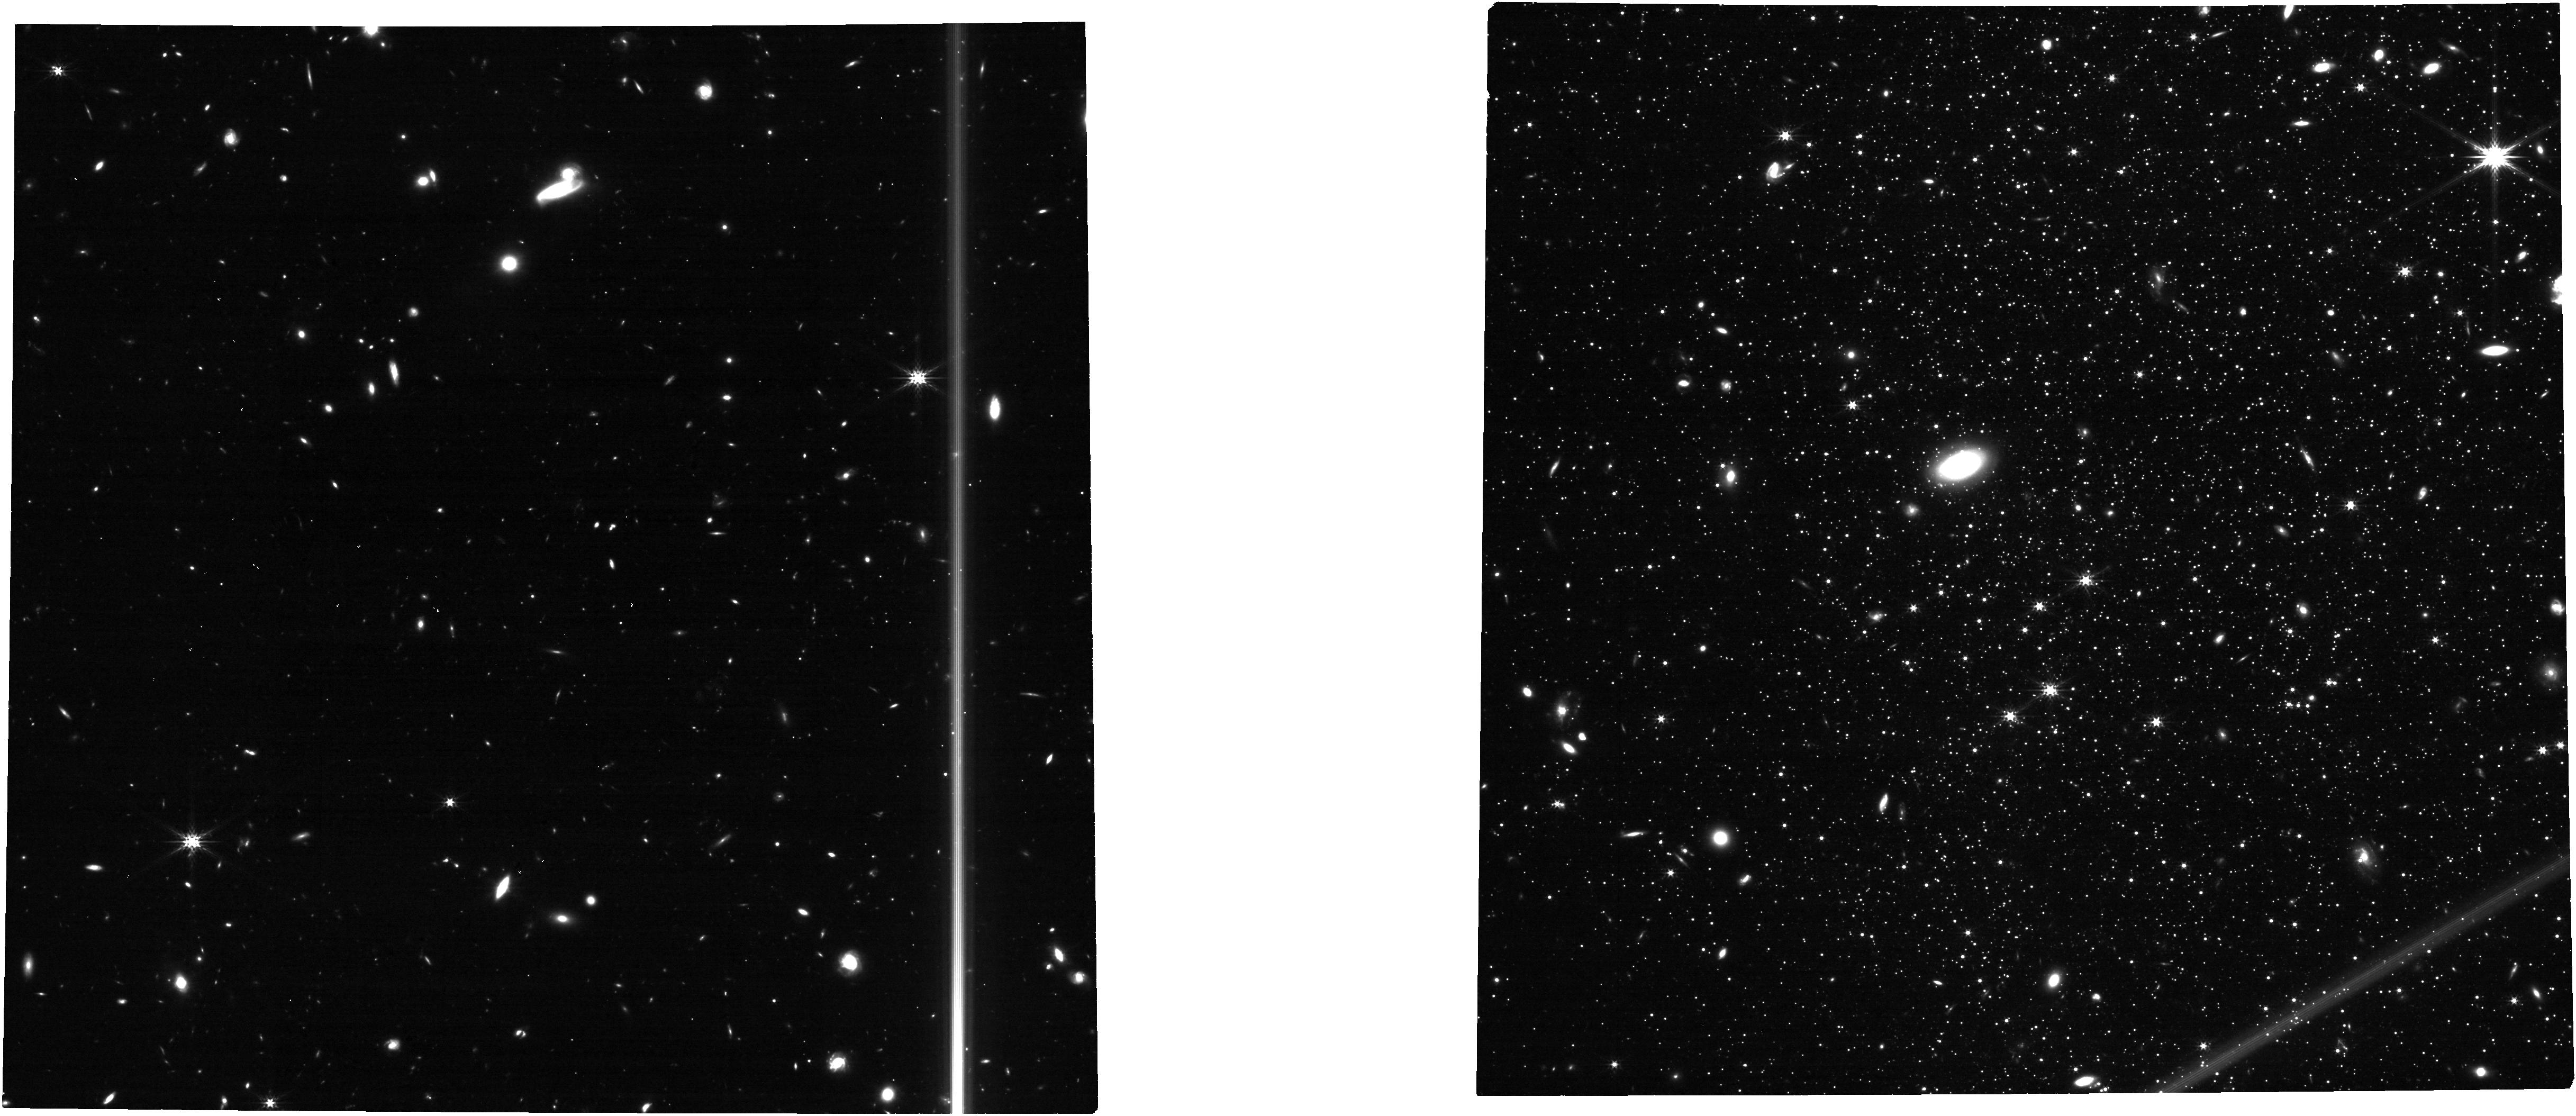
Target: LEO-A. Instrument: NIRCAM. Filter: F277W. Exposure: 29 min. Observation ID: jw04783-o006_t006_nircam_clear-f277w

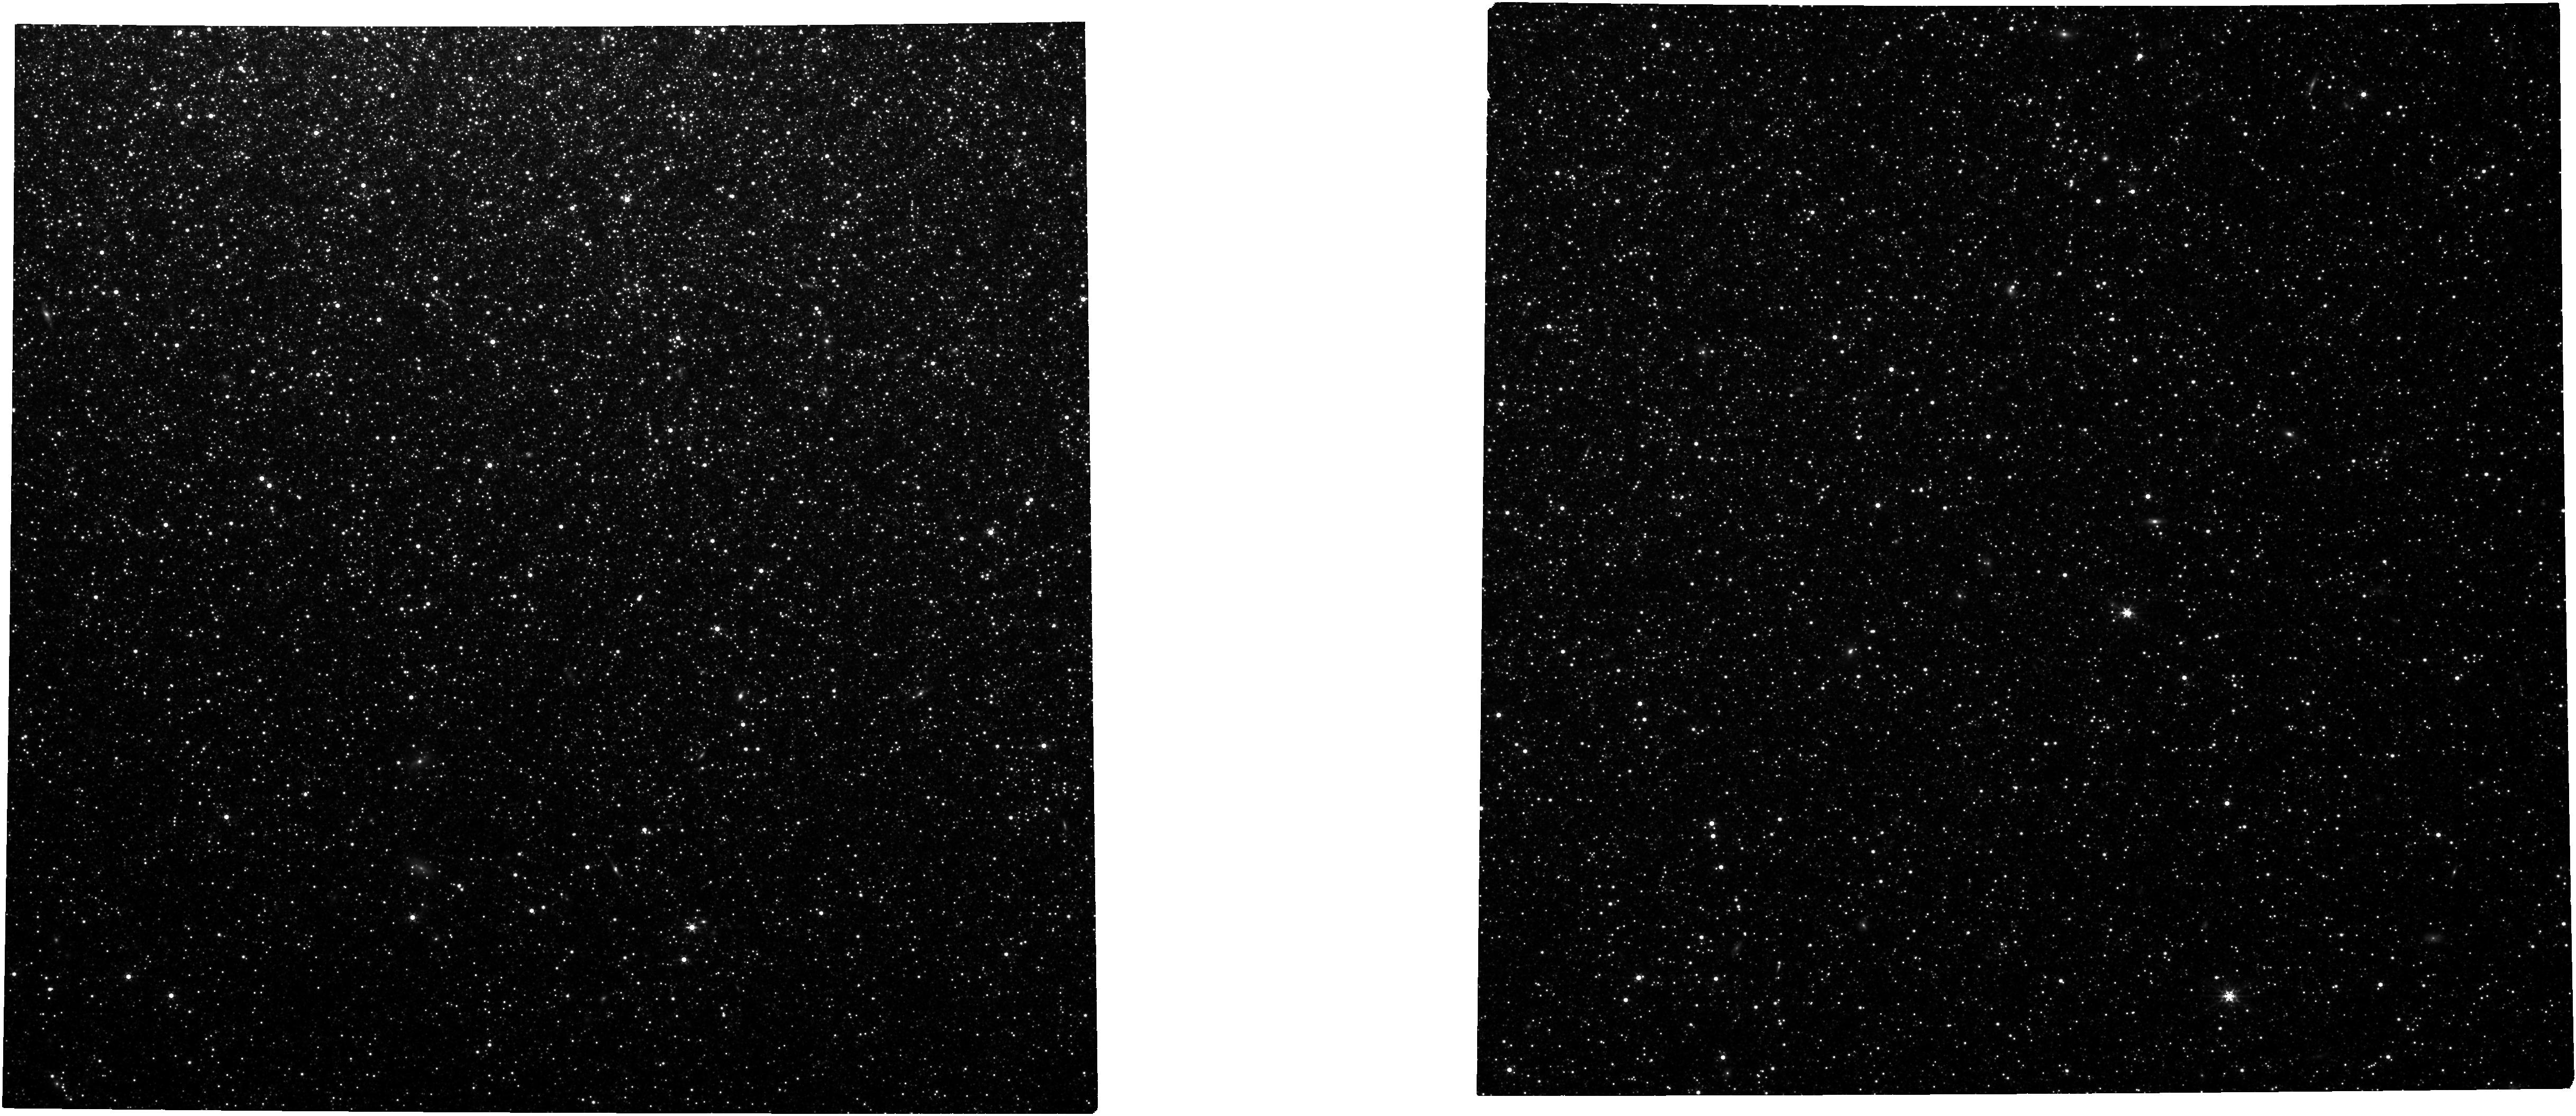
Target: NGC-205. Instrument: NIRCAM. Filter: F356W. Exposure: 34 min. Observation ID: jw04783-o003_t003_nircam_clear-f356w

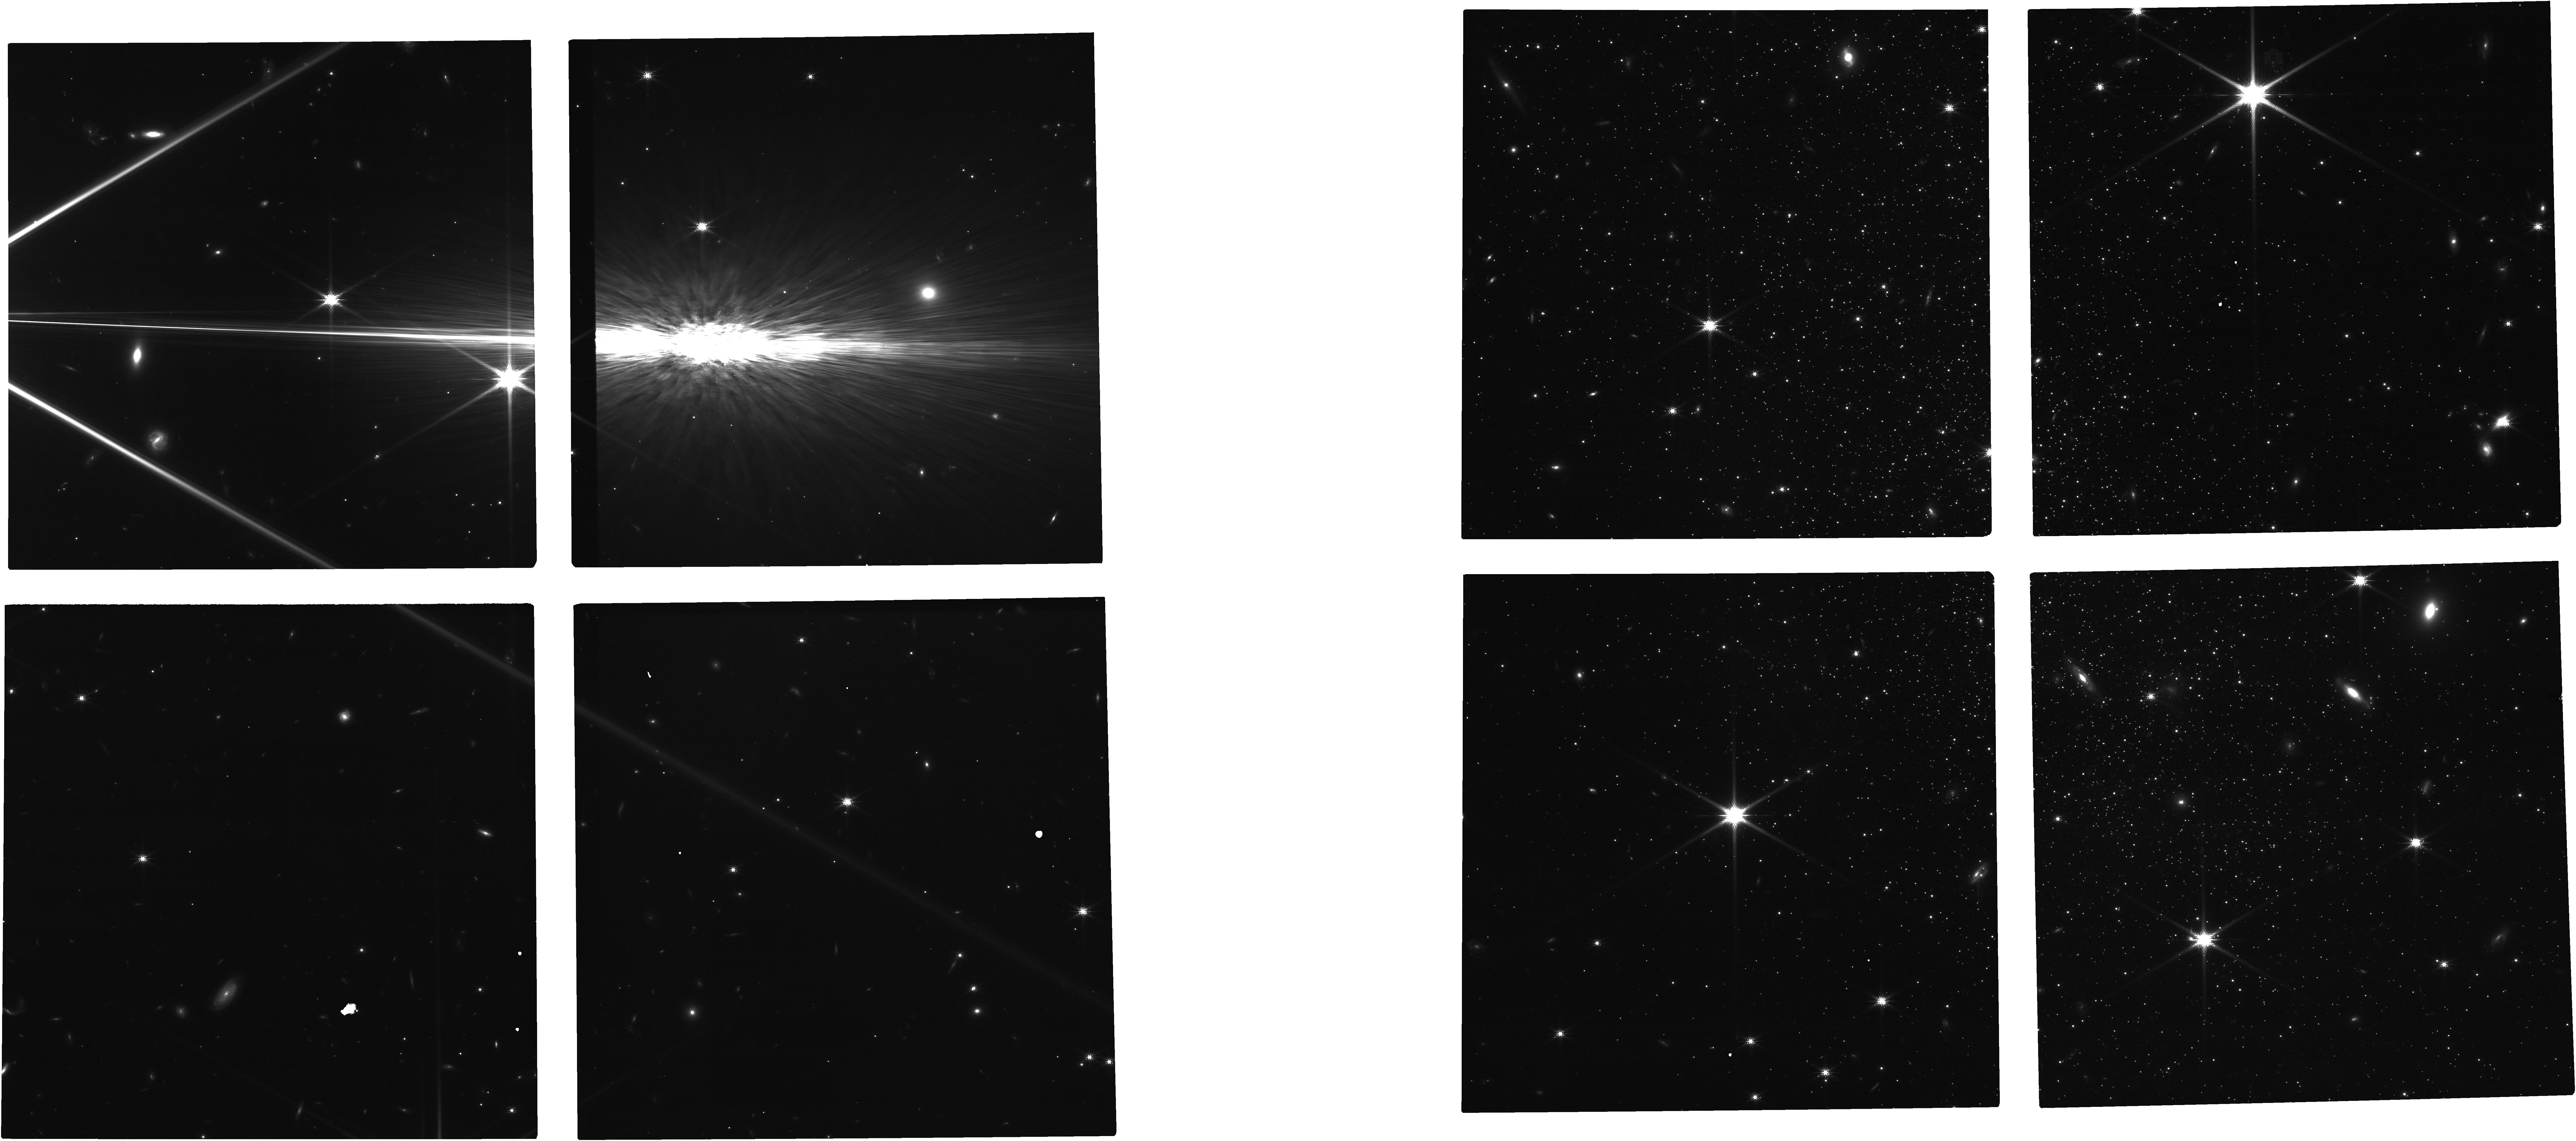
Target: AQUARIUS-DIRR. Instrument: NIRCAM. Filter: F150W. Exposure: 49 min. Observation ID: jw04783-o004_t004_nircam_clear-f150w

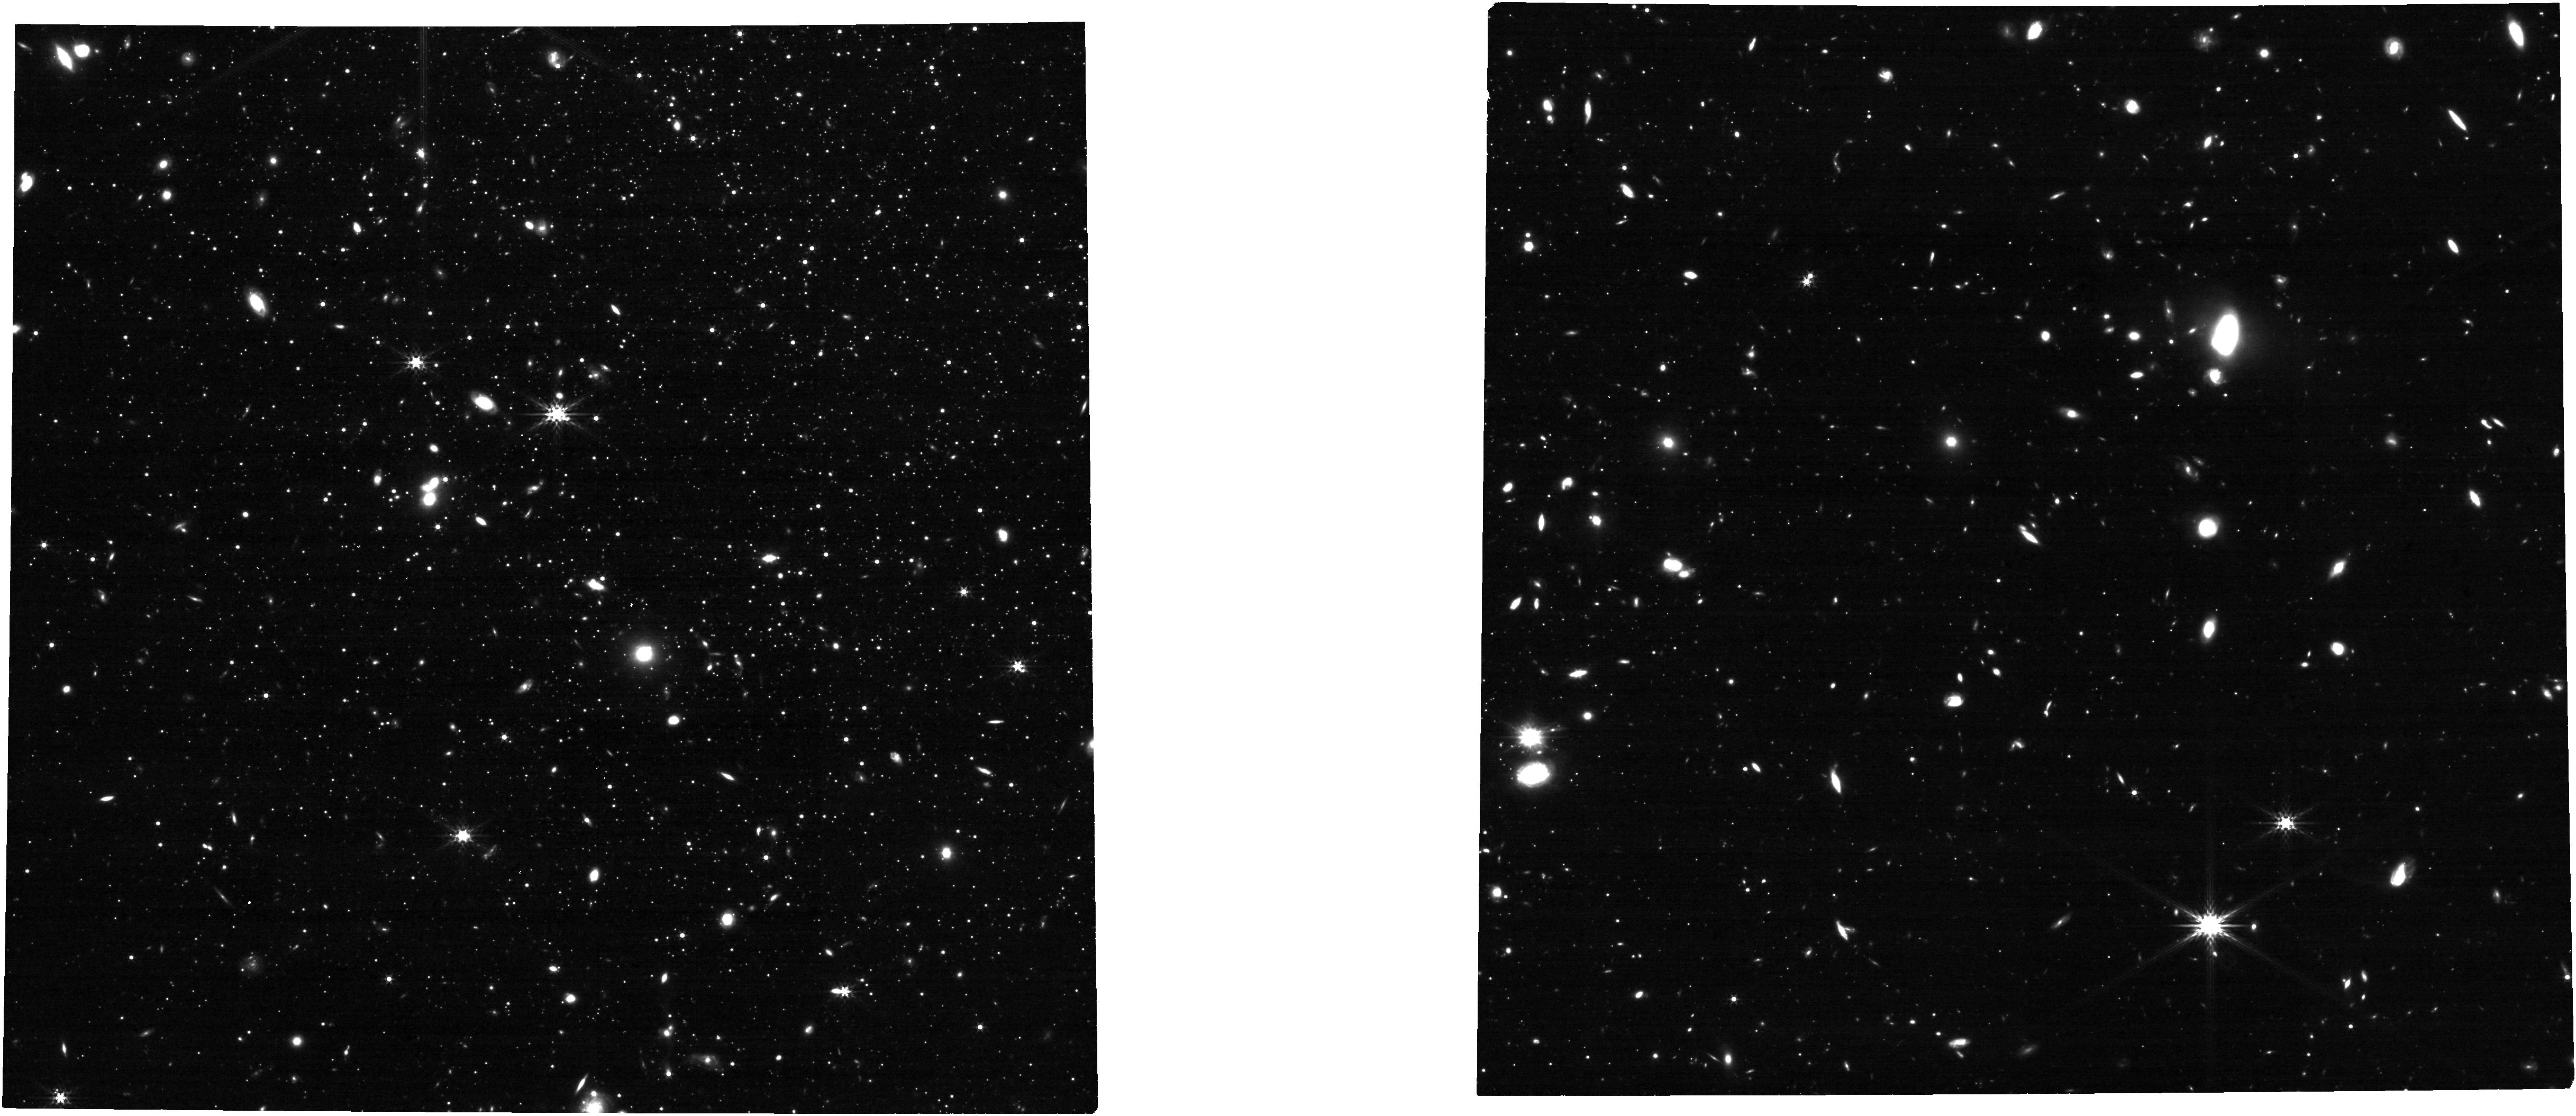
Target: CETUS-DSPH. Instrument: NIRCAM. Filter: F356W. Exposure: 26 min. Observation ID: jw04783-o007_t007_nircam_clear-f356w

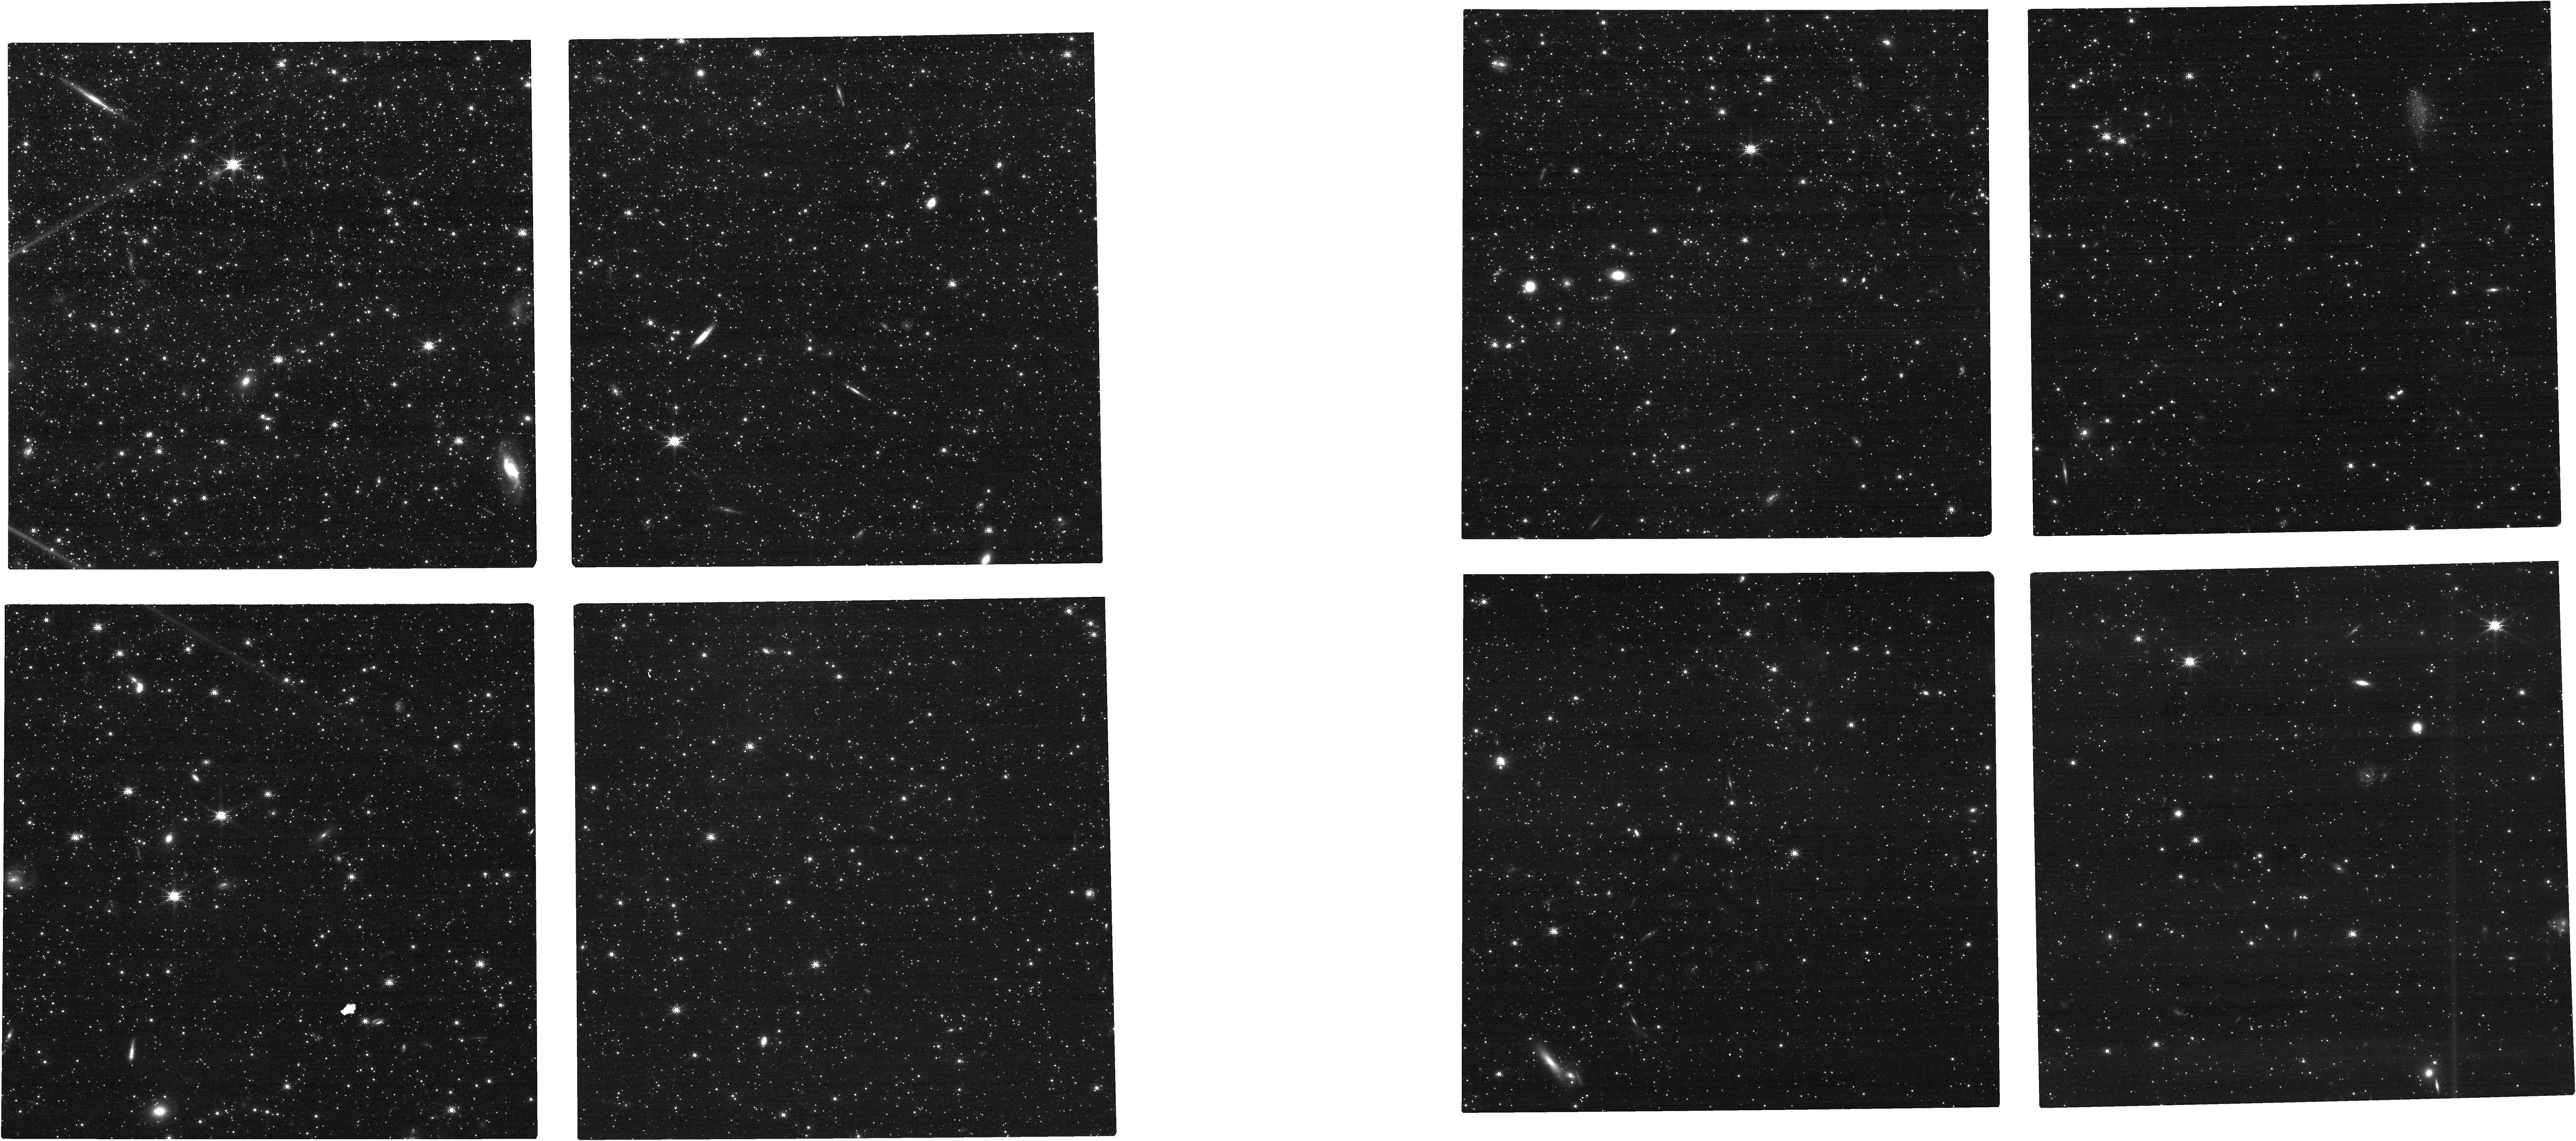
Target: IC-1613. Instrument: NIRCAM. Filter: F150W. Exposure: 23 min. Observation ID: jw04783-o008_t008_nircam_clear-f150w

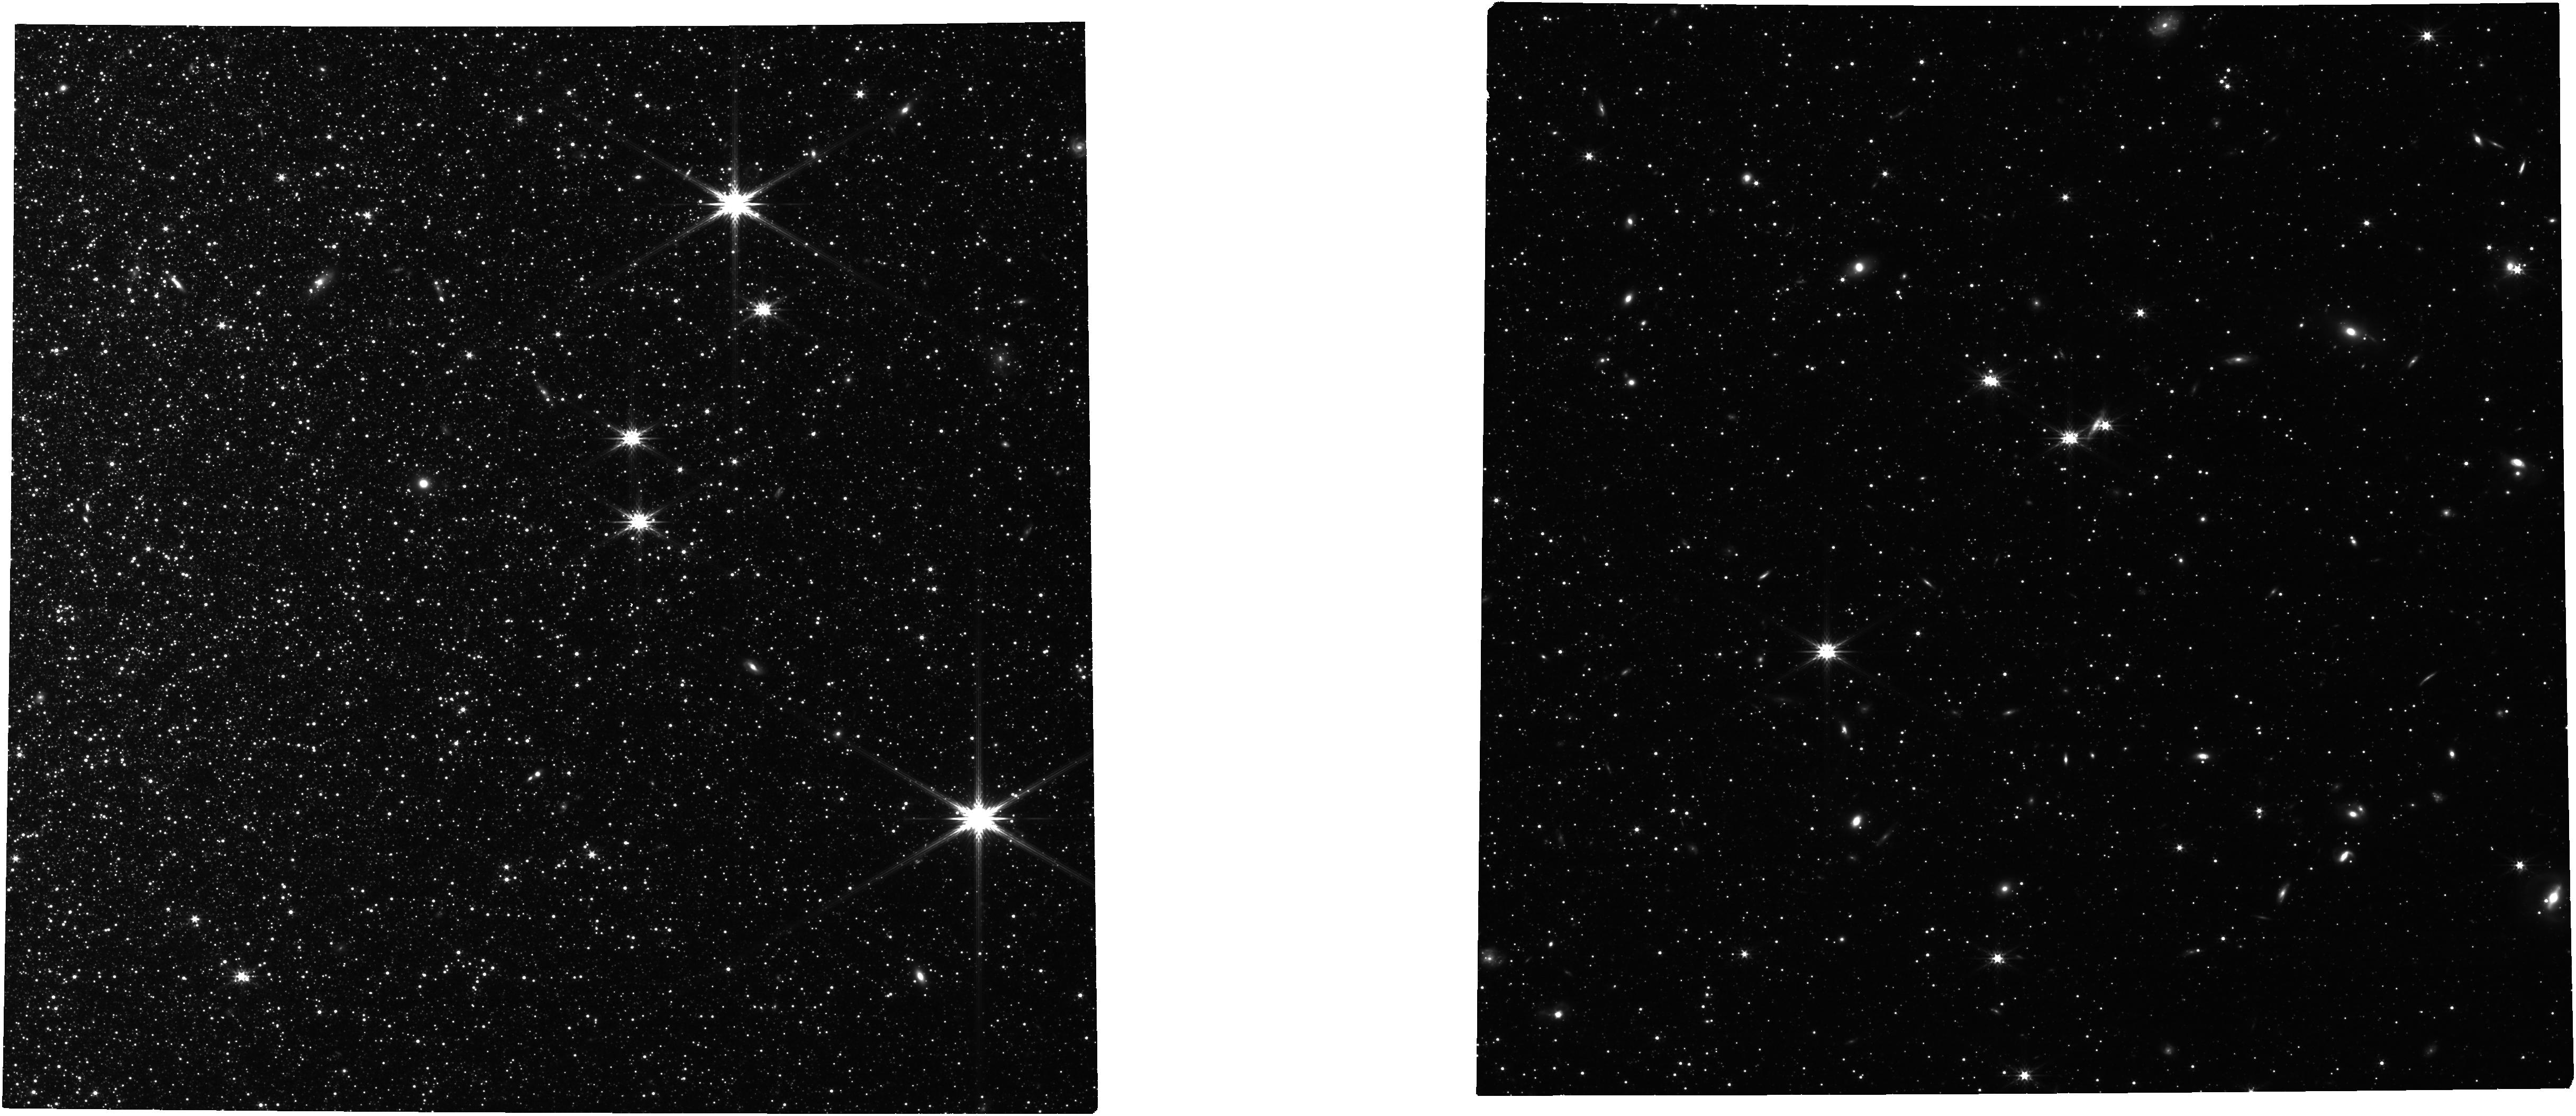
Target: NGC-185. Instrument: NIRCAM. Filter: F277W. Exposure: 23 min. Observation ID: jw04783-o002_t002_nircam_clear-f277w

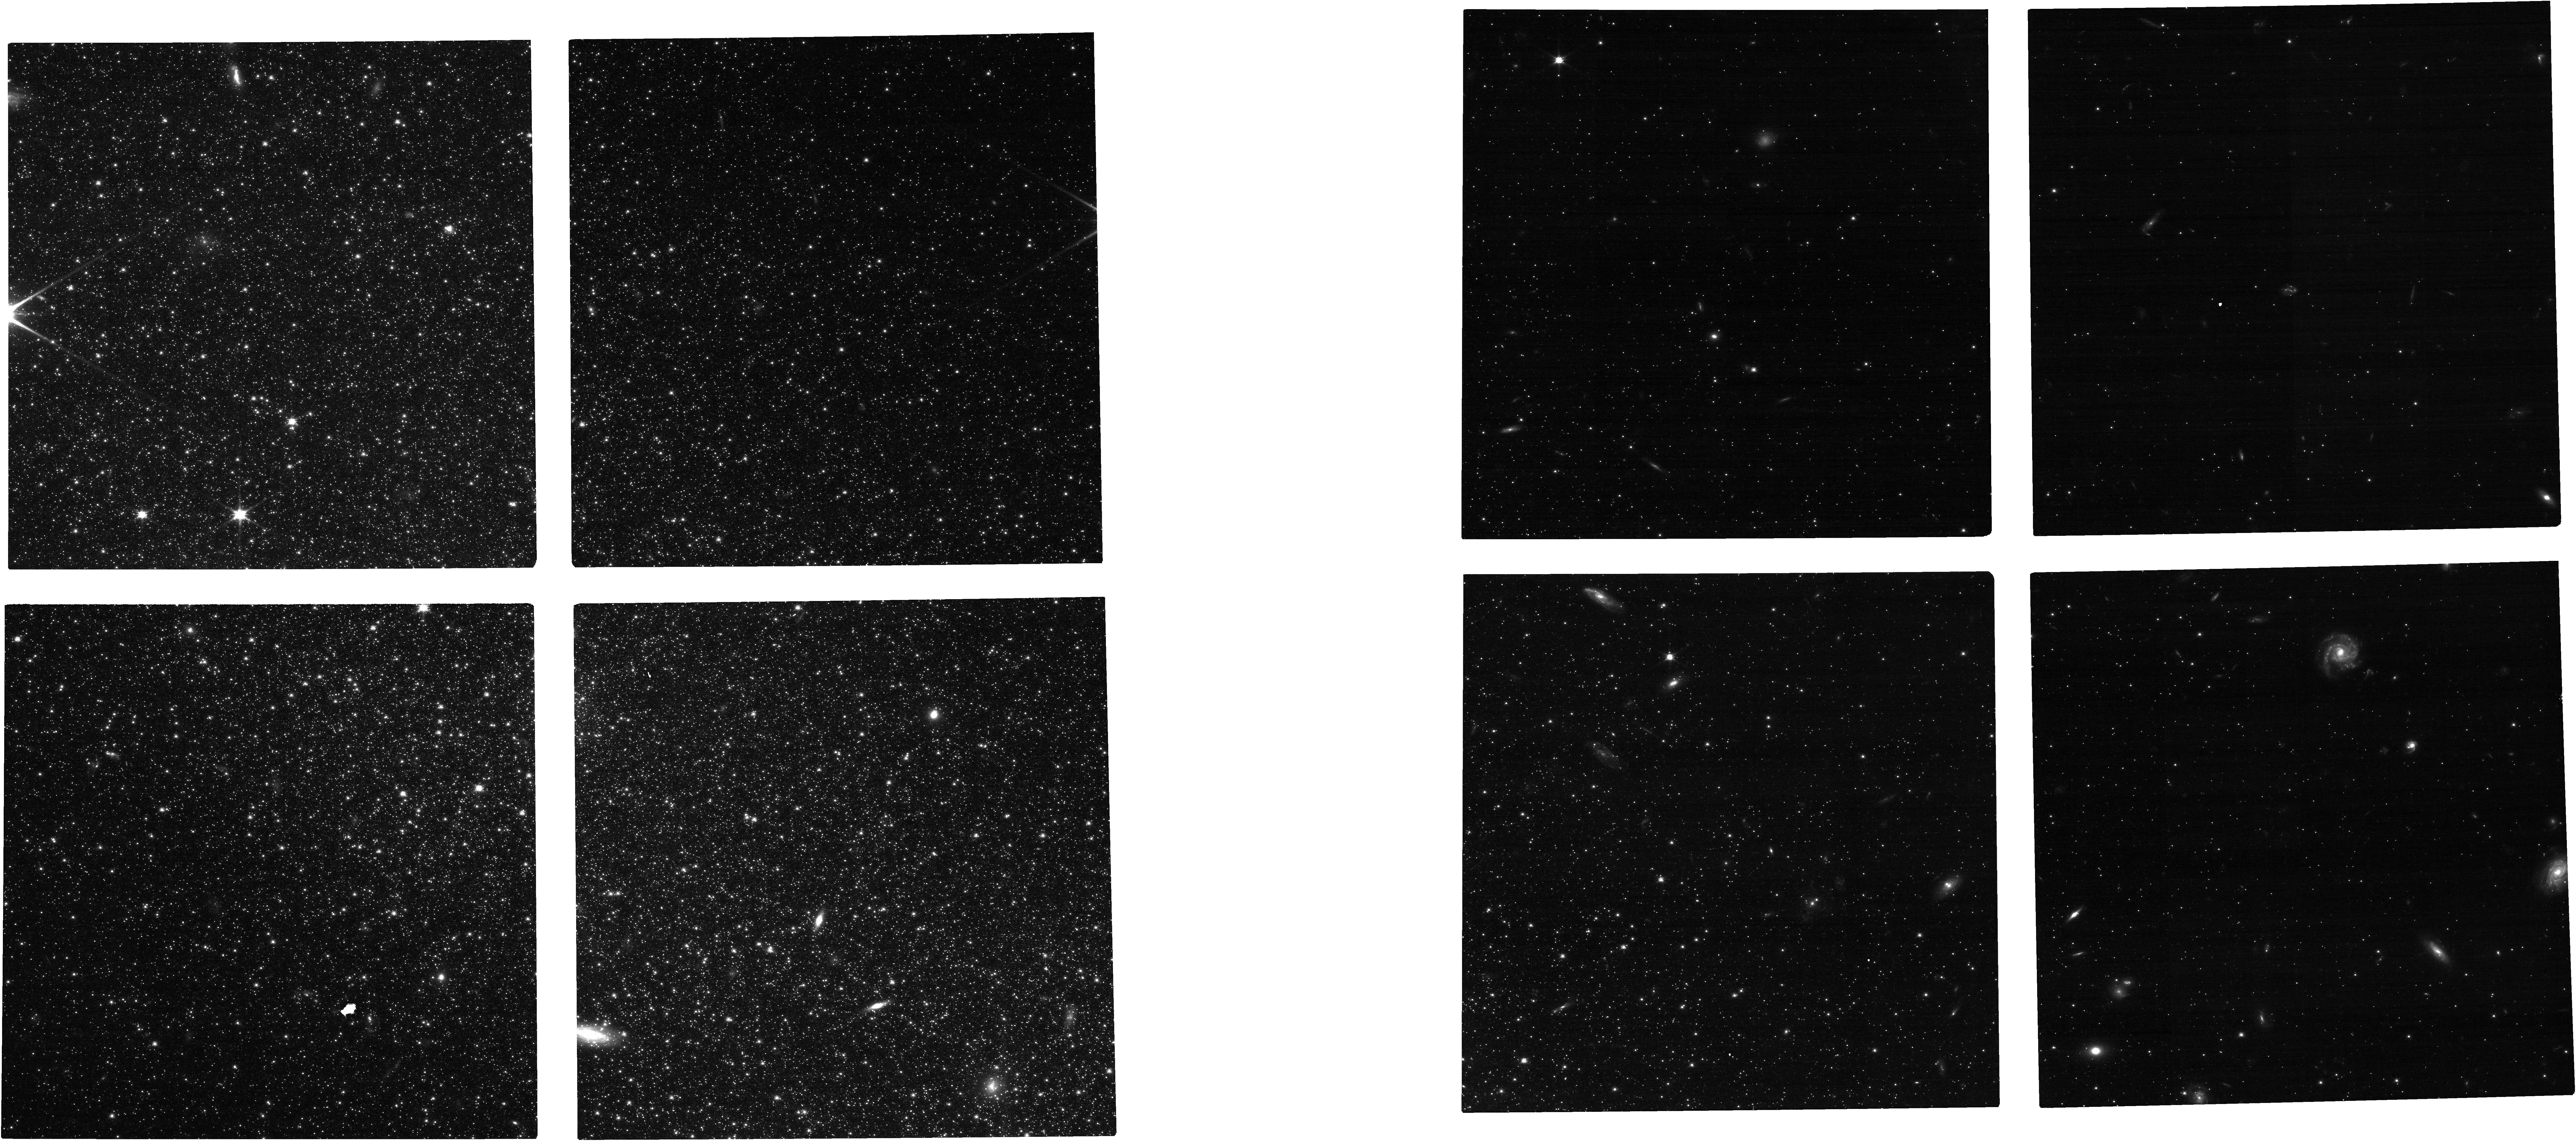
Target: PEGASUS-DIRR. Instrument: NIRCAM. Filter: F090W. Exposure: 28 min. Observation ID: jw04783-o005_t005_nircam_clear-f090w

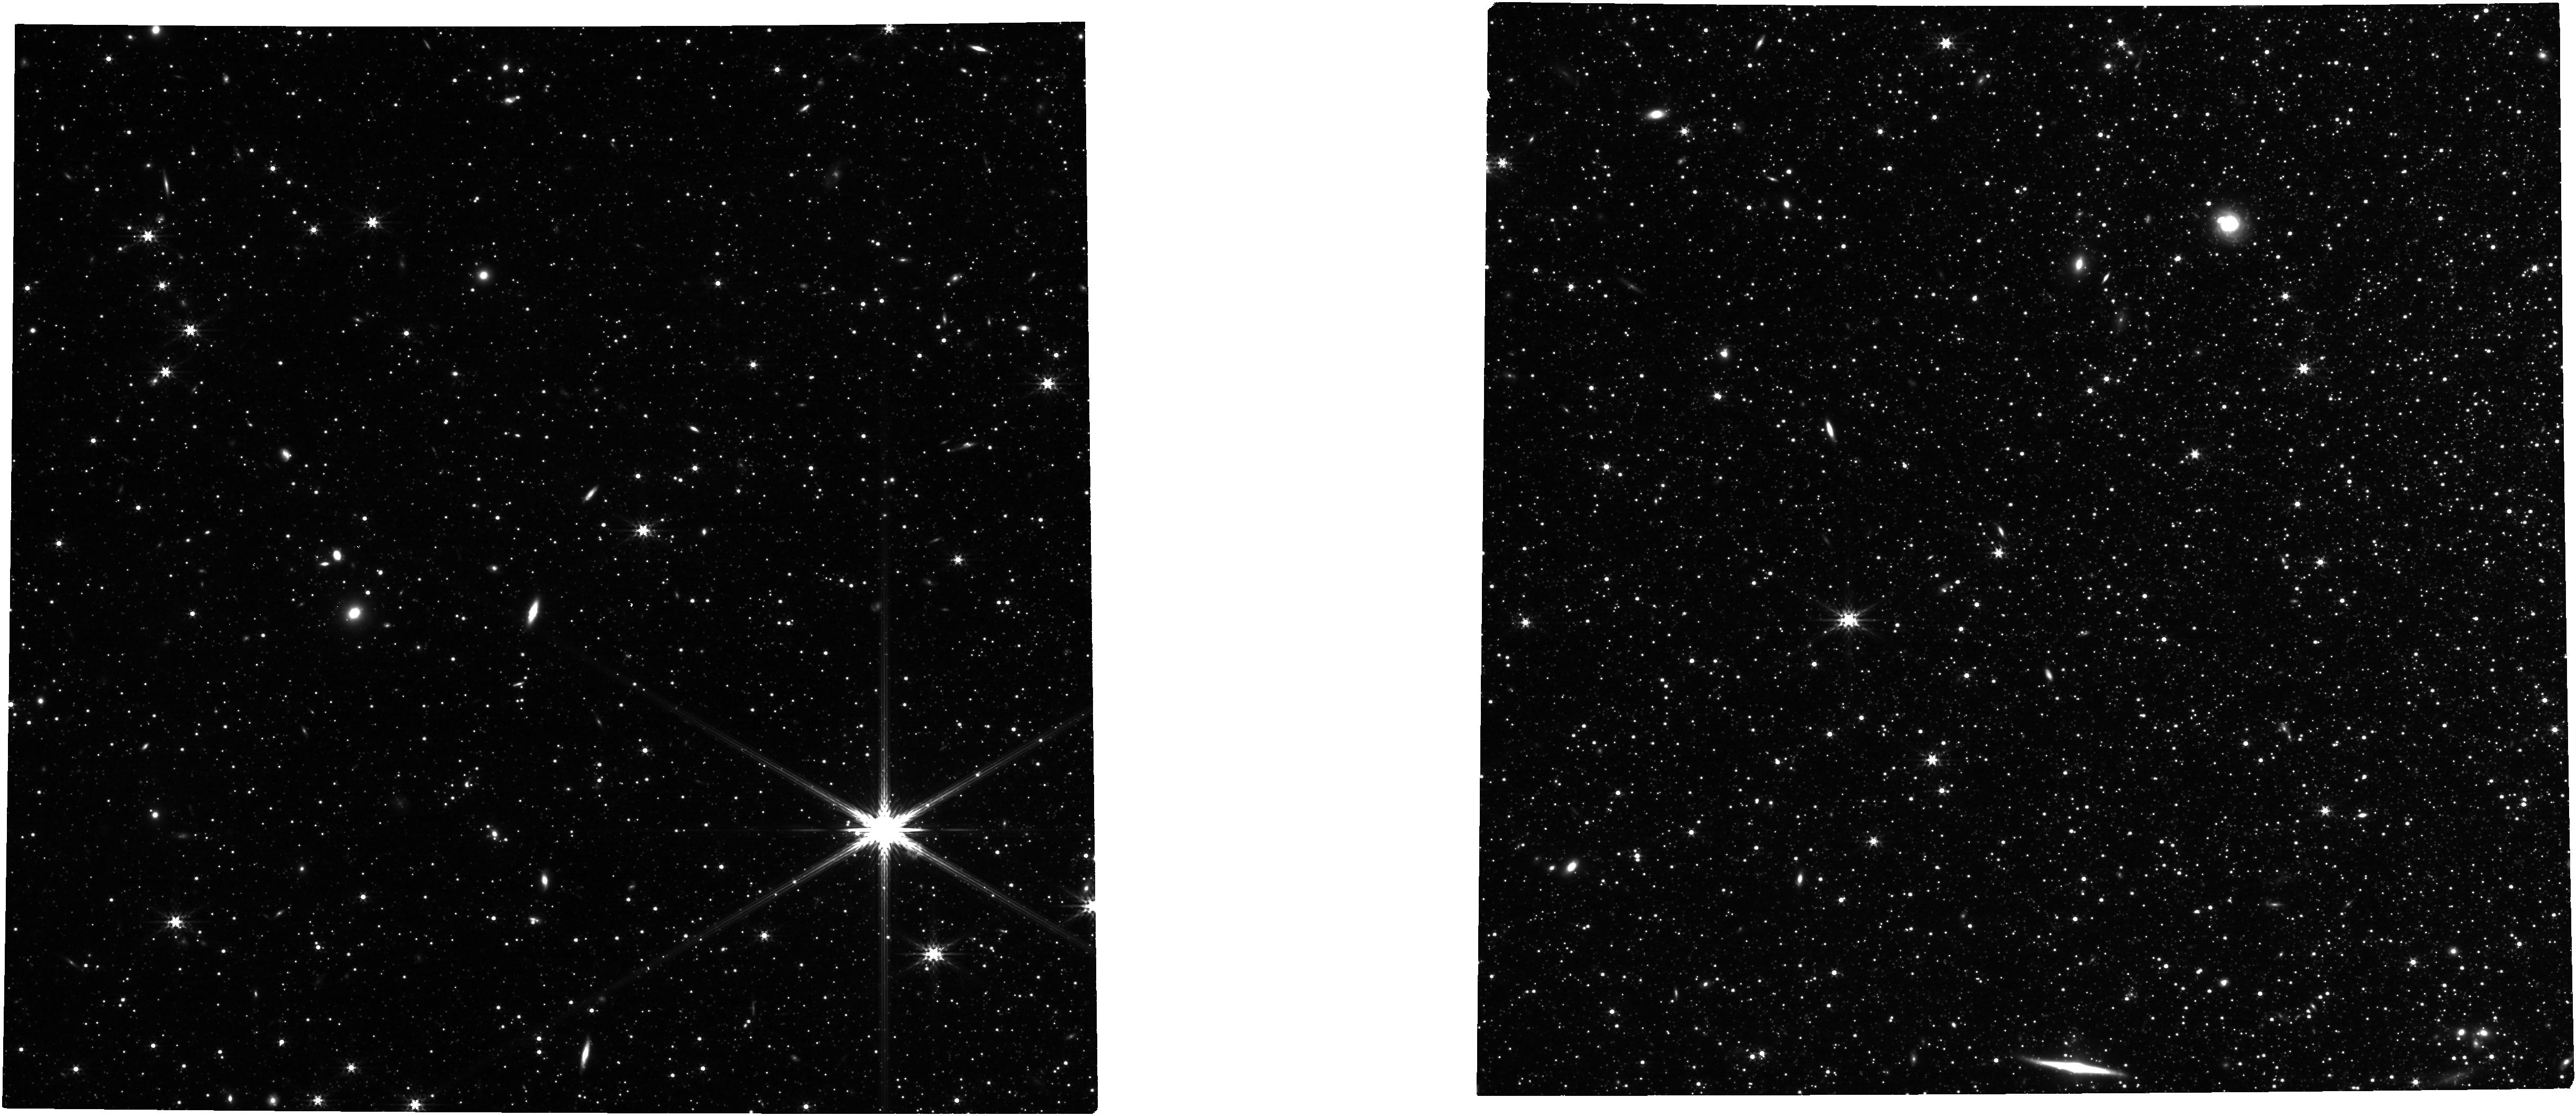
Target: NGC-147. Instrument: NIRCAM. Filter: F356W. Exposure: 26 min. Observation ID: jw04783-o001_t001_nircam_clear-f356w

Anchoring the JWST population II distance ladder to Gaia (PI: Savino, Alessandro)

We propose to obtain multi-band imaging of 8 nearby galaxies that have deep HST photometry and secure distances tied to the Gaia geometric standard in order to establish a Gaia-based anchor for the JWST population II distance ladder. Extragalactic distances play a pivotal role in many branches of modern astrophysics, from galaxy property determinations to measuring cosmic expansion. JWST will massively increase the detection range of Pop II distance indicators, such as the tip of the red-giant branch (TRGB) and the horizontal branch (HB). This program will critically anchor the JWST Pop II distance scale to the Gaia standard, while avoiding challenges posed by saturation. The data acquired by this program will also enable a range of complementary science from improving Pop II stellar age estimates to measuring precise stellar parameters when coupled with panchromatic HST imaging.